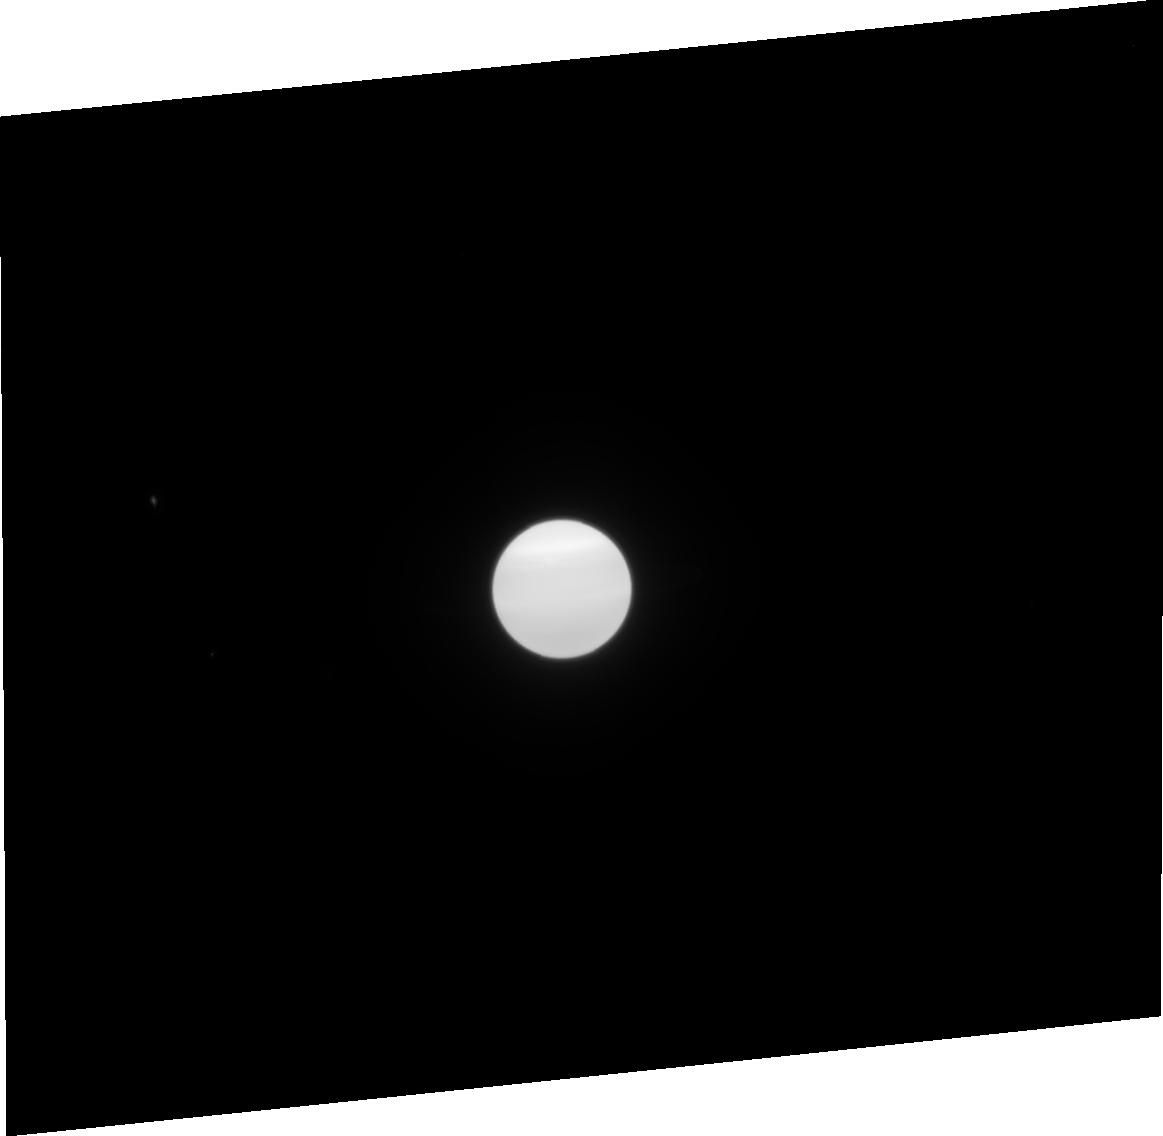
Target: URANUS-NO-MOONS-NEARBY. Instrument: ACS/HRC. Filter: F814W. Exposure: 2 min. Observation ID: j90s21040

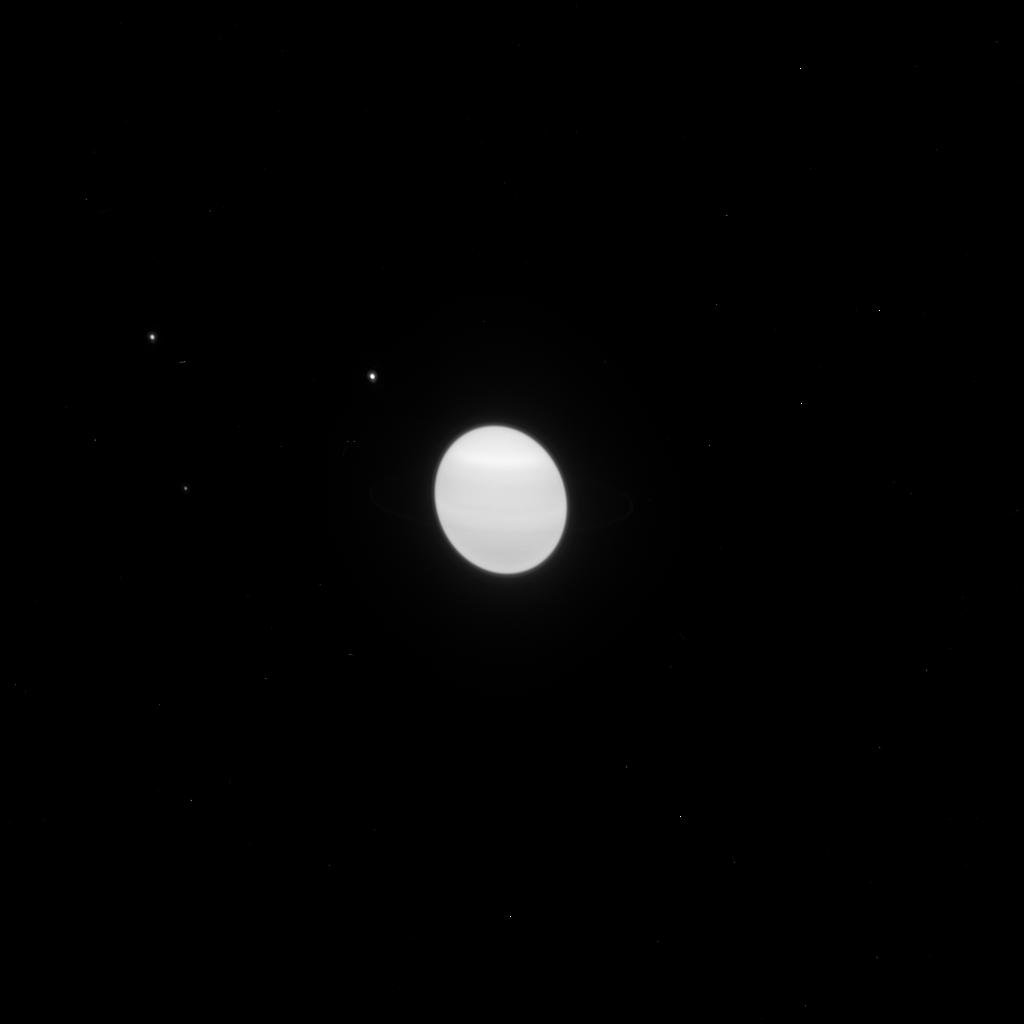
Target: URANUS-CENTER. Instrument: ACS/HRC. Filter: F814W. Exposure: 1 min. Observation ID: j90sb1rqq

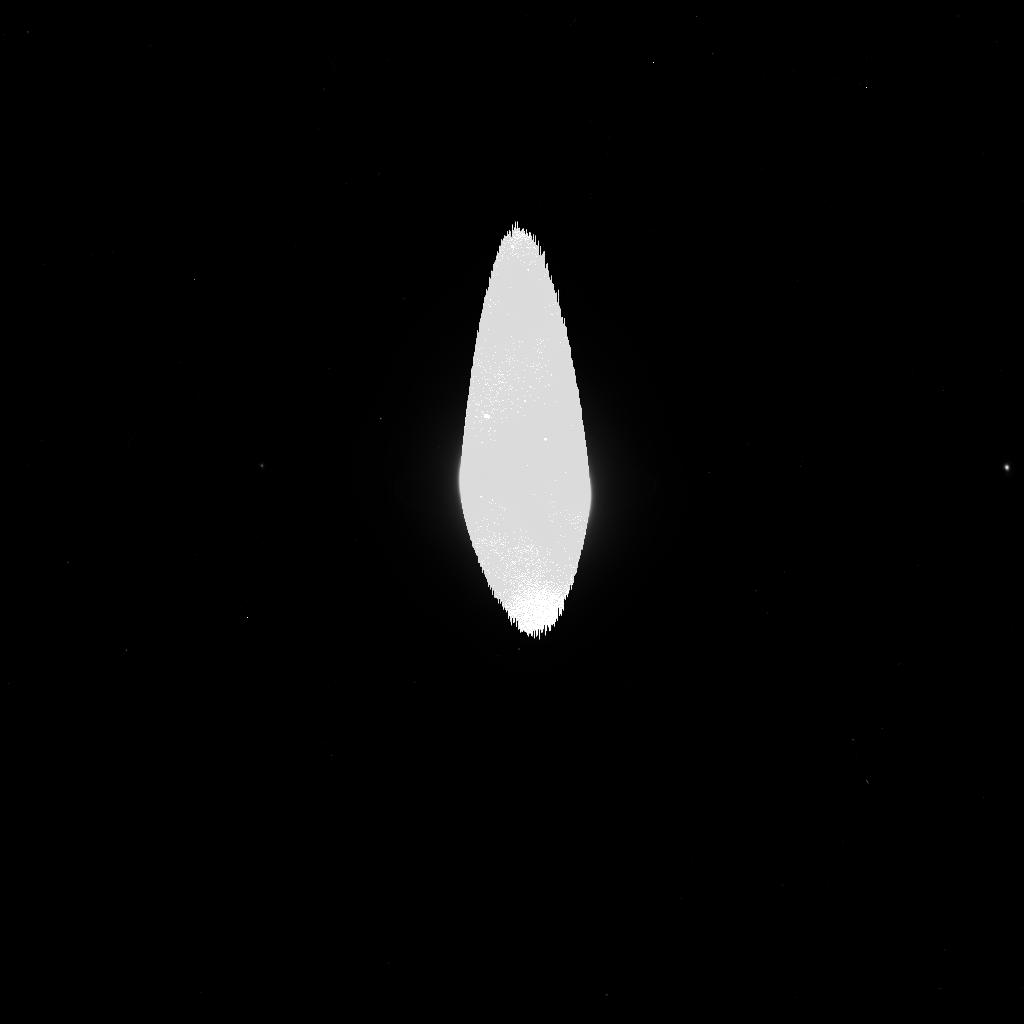
Target: URANUS-CENTER. Instrument: ACS/HRC. Filter: F475W. Exposure: 2 min. Observation ID: j90sb0qeq

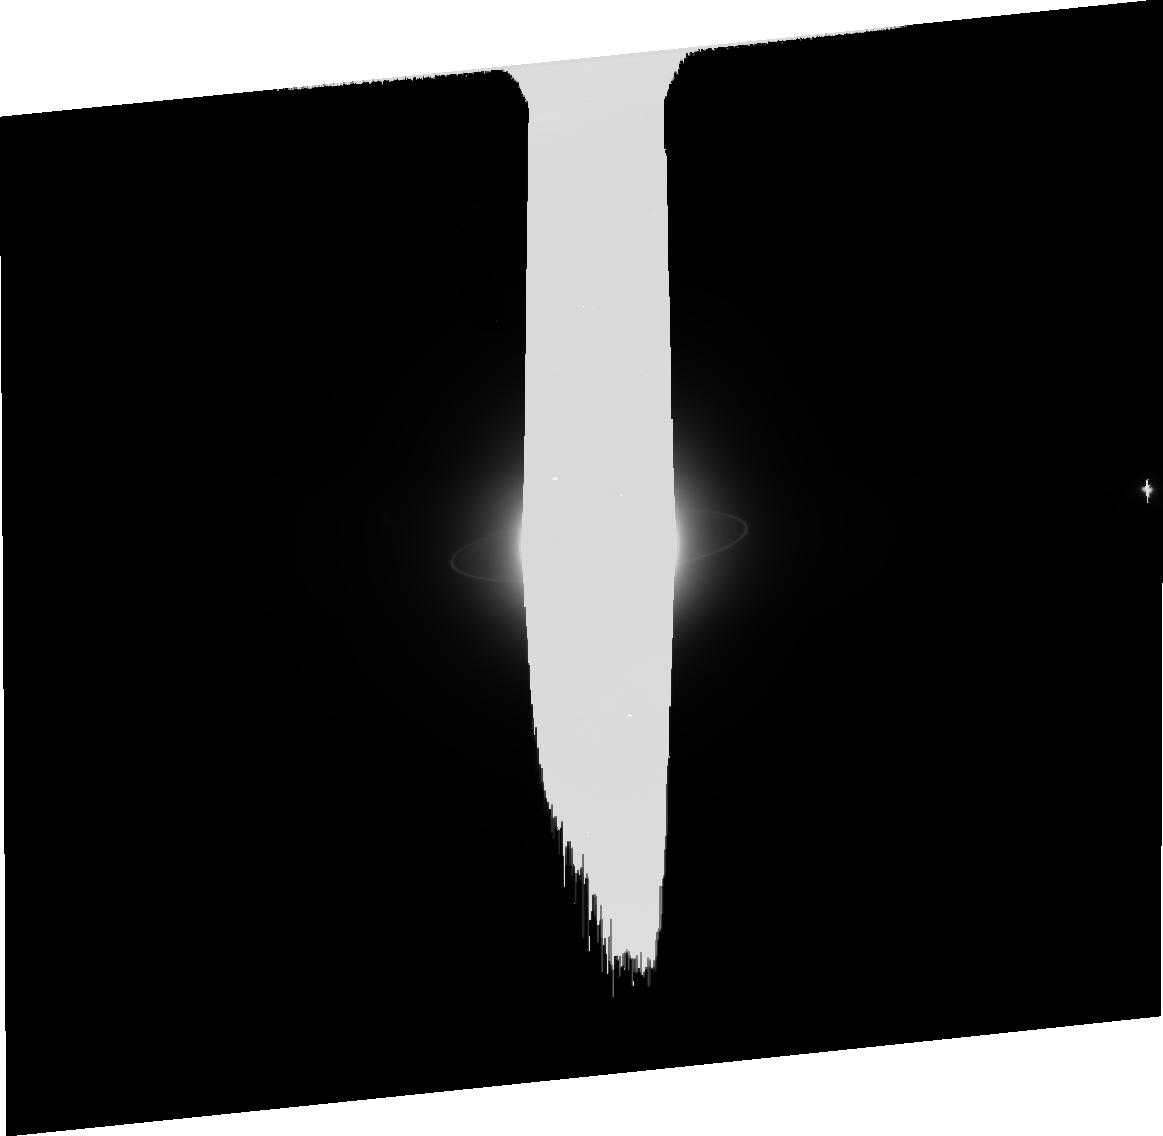
Target: URANUS-CENTER. Instrument: ACS/HRC. Filter: CLEAR1S. Exposure: 17 min. Observation ID: j90sb0010

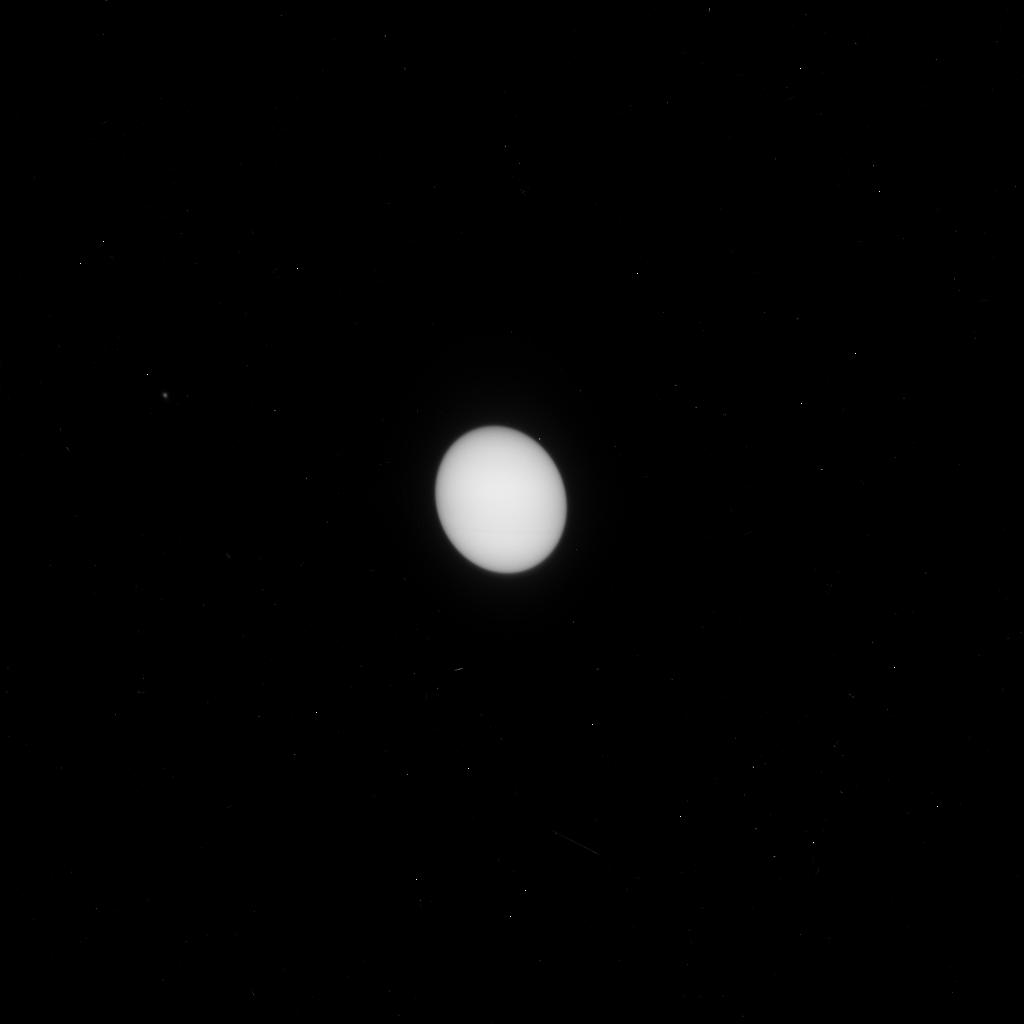
Target: URANUS-CENTER. Instrument: ACS/HRC. Filter: F330W. Exposure: 4 min. Observation ID: j90sb1smq

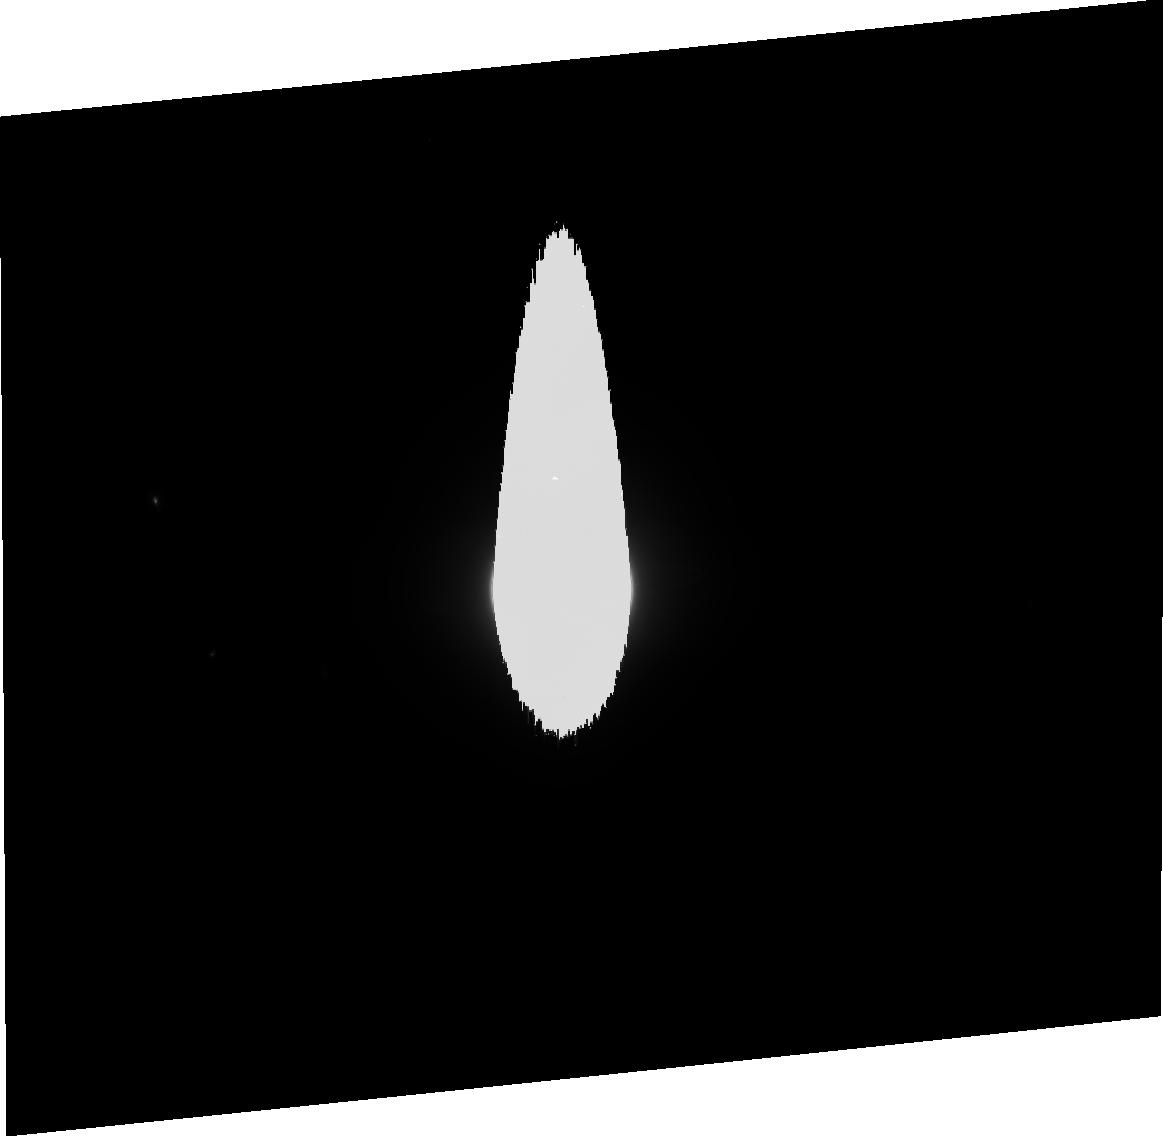
Target: URANUS-NO-MOONS-NEARBY. Instrument: ACS/HRC. Filter: F606W. Exposure: 3 min. Observation ID: j90s21030

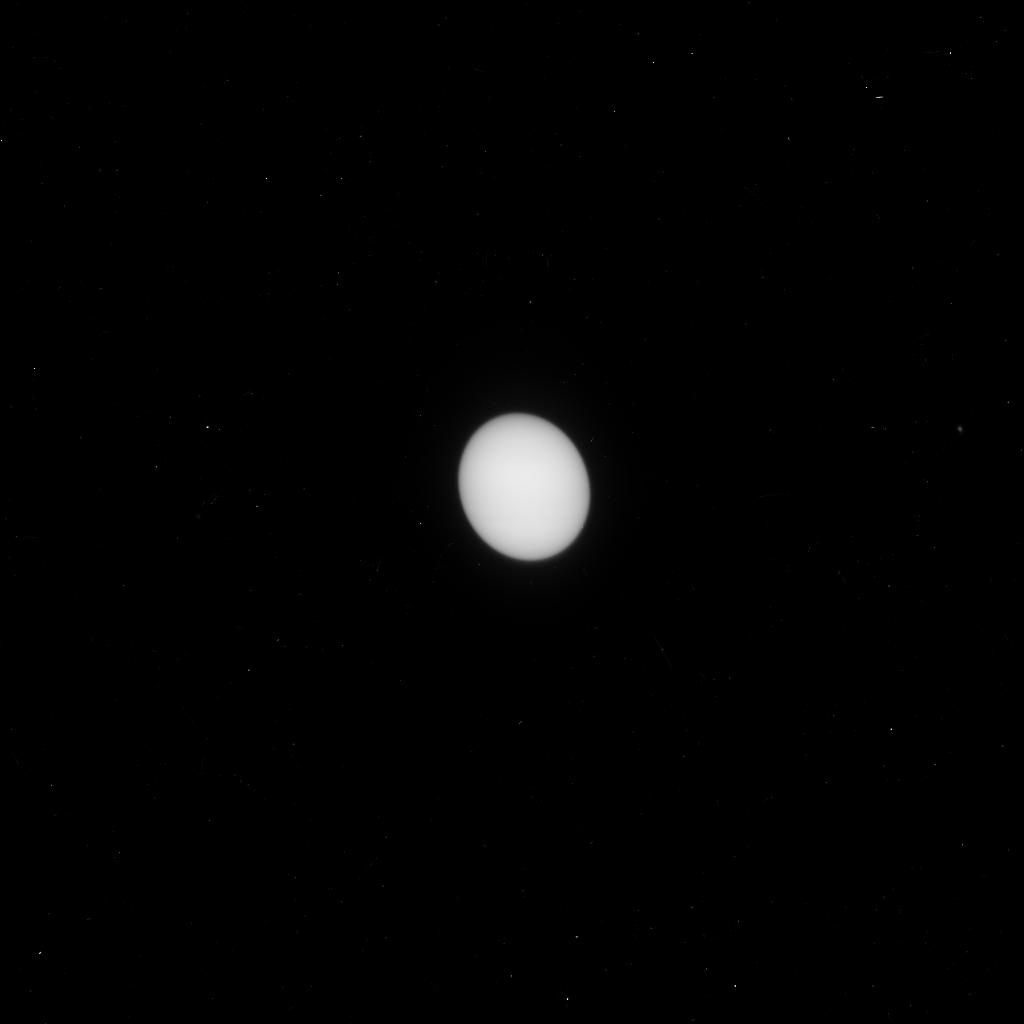
Target: URANUS-CENTER. Instrument: ACS/HRC. Filter: F330W. Exposure: 4 min. Observation ID: j90sb0r0q

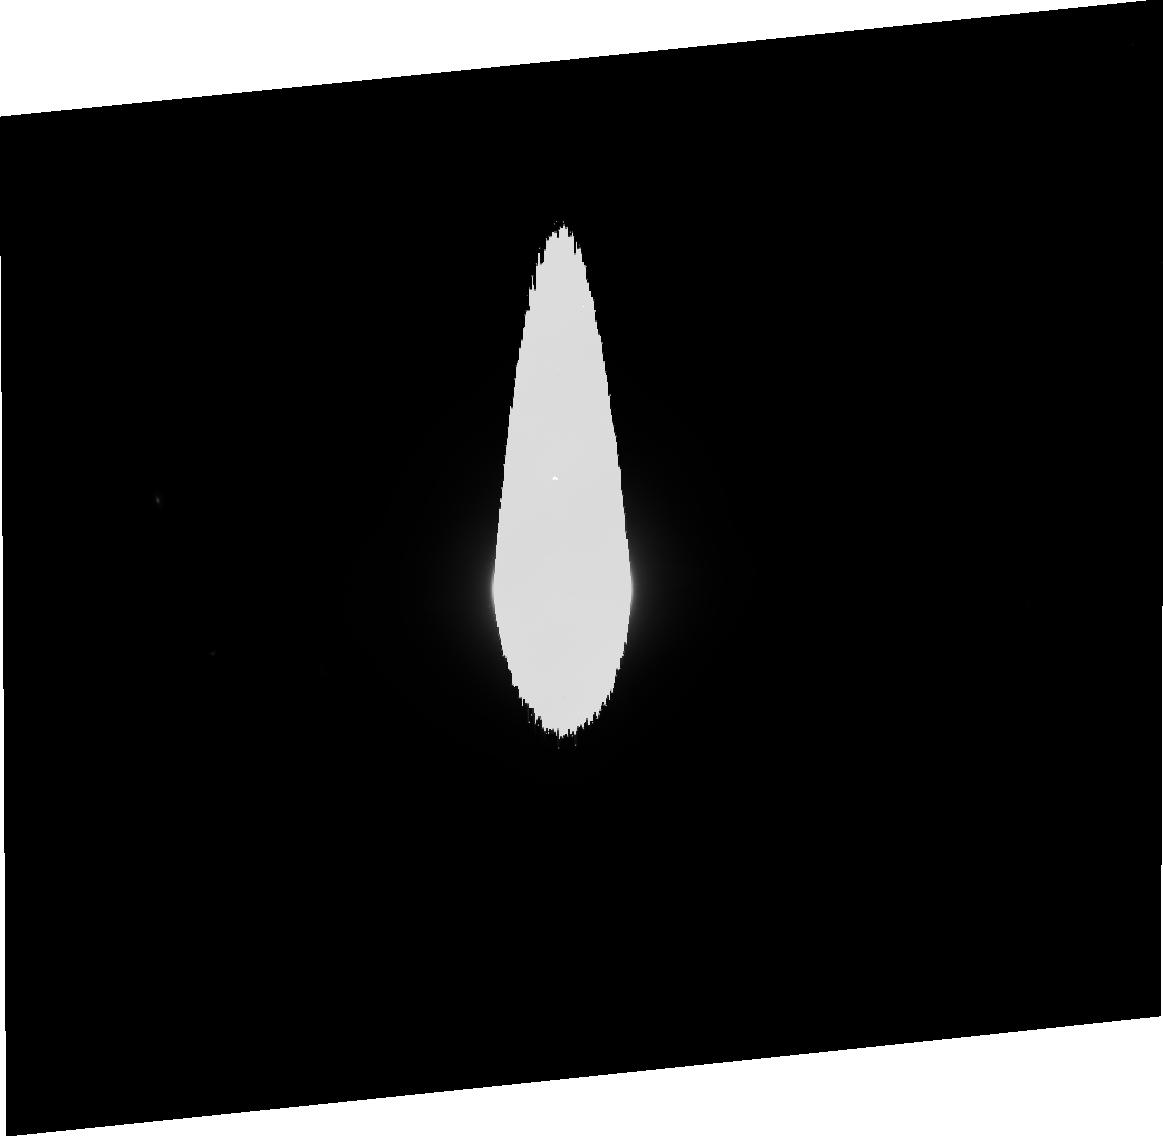
Target: URANUS-NO-MOONS-NEARBY. Instrument: ACS/HRC. Filter: F475W. Exposure: 5 min. Observation ID: j90s21020

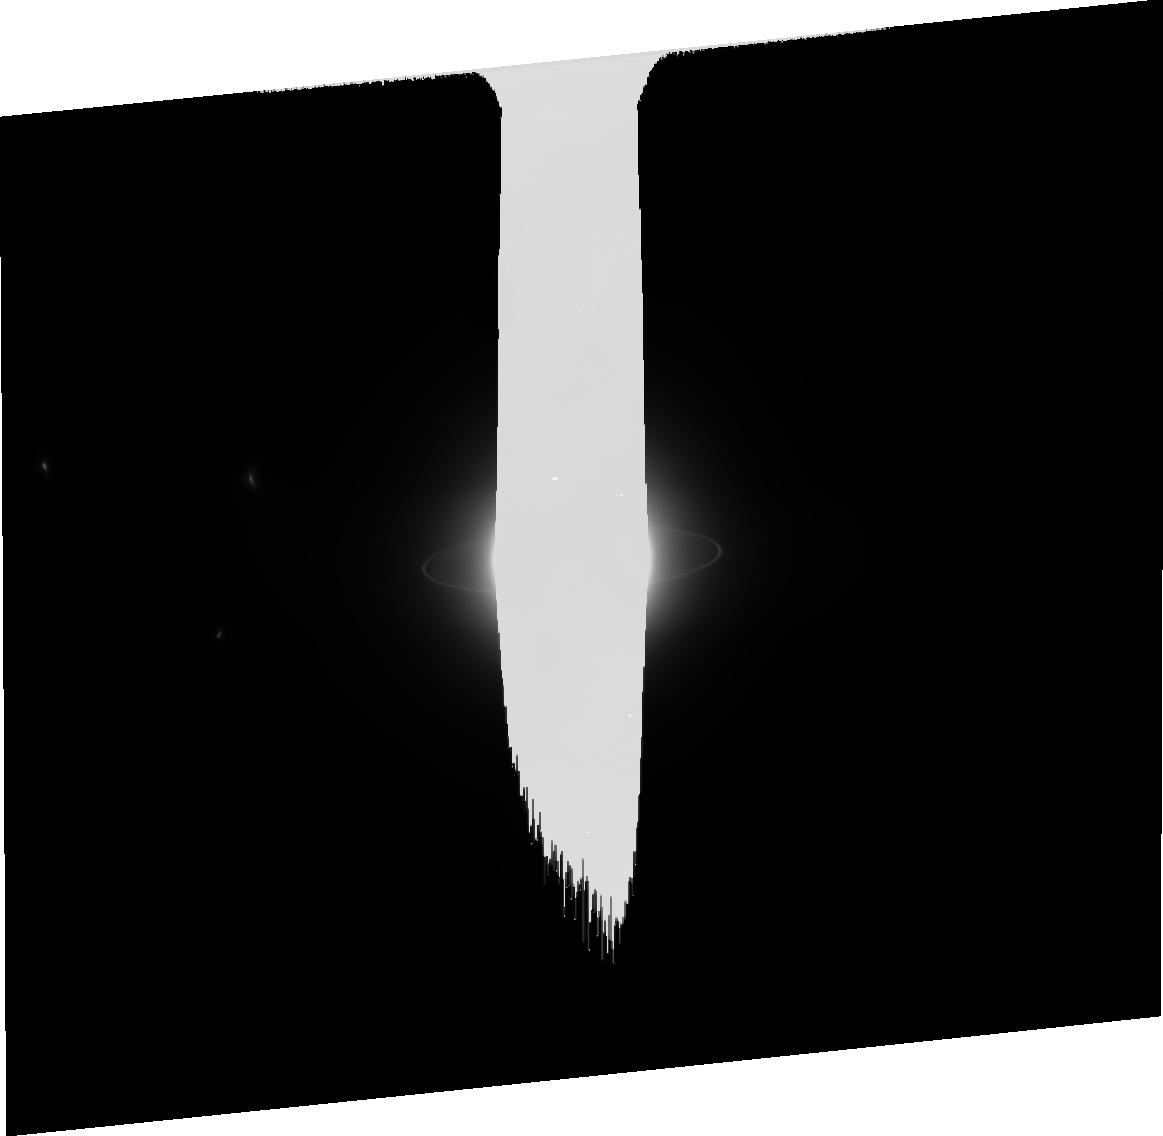
Target: URANUS-CENTER. Instrument: ACS/HRC. Filter: CLEAR1S. Exposure: 17 min. Observation ID: j90sb1060

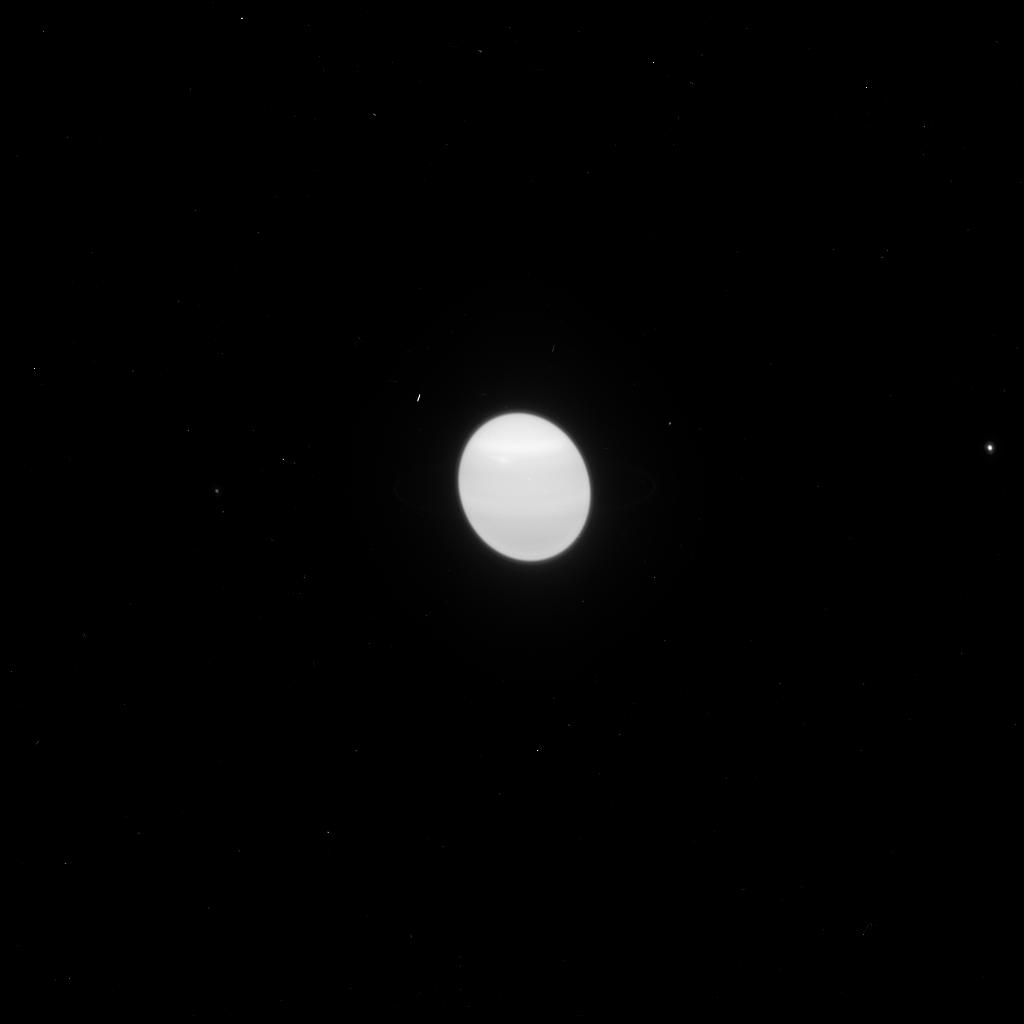
Target: URANUS-CENTER. Instrument: ACS/HRC. Filter: F814W. Exposure: 1 min. Observation ID: j90sb0qpq

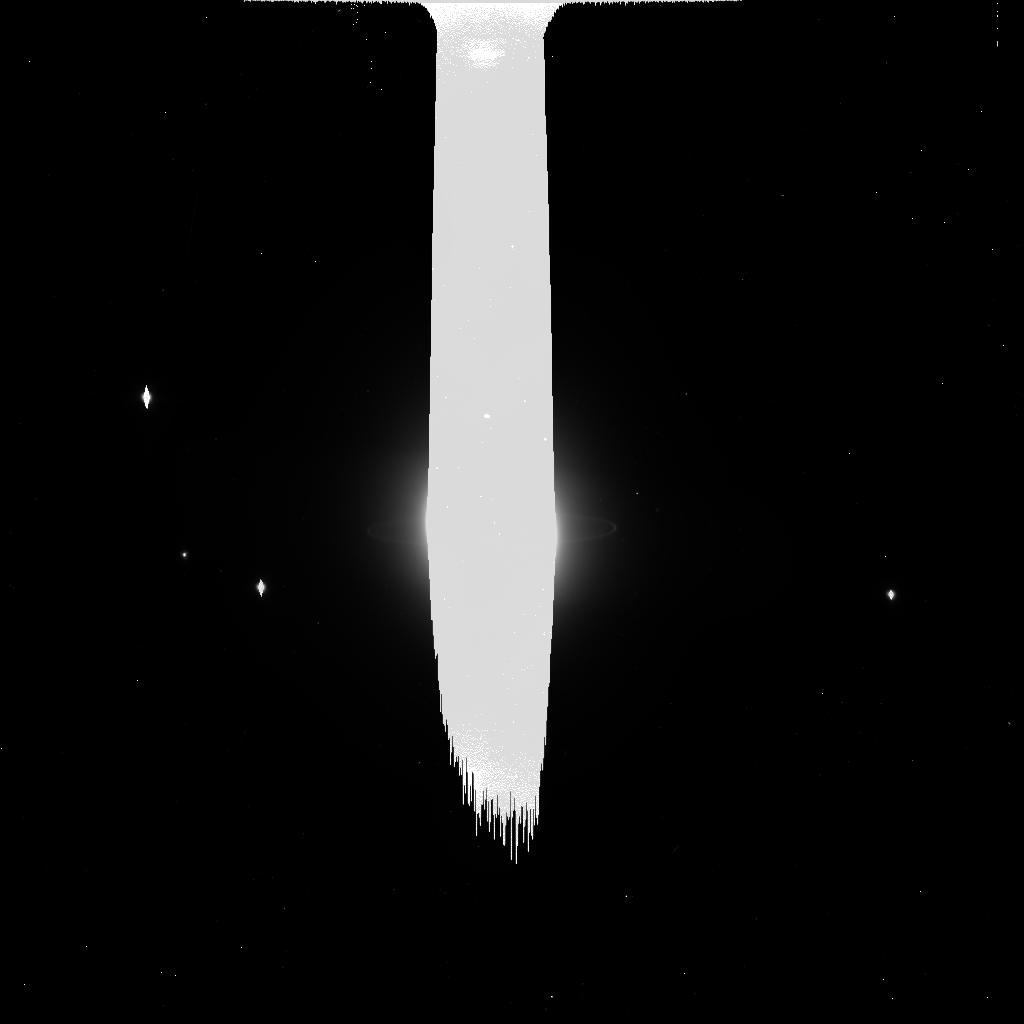
Target: URANUS-NO-MOONS-NEARBY. Instrument: ACS/HRC. Filter: CLEAR1S. Exposure: 3 min. Observation ID: j90s21hfq

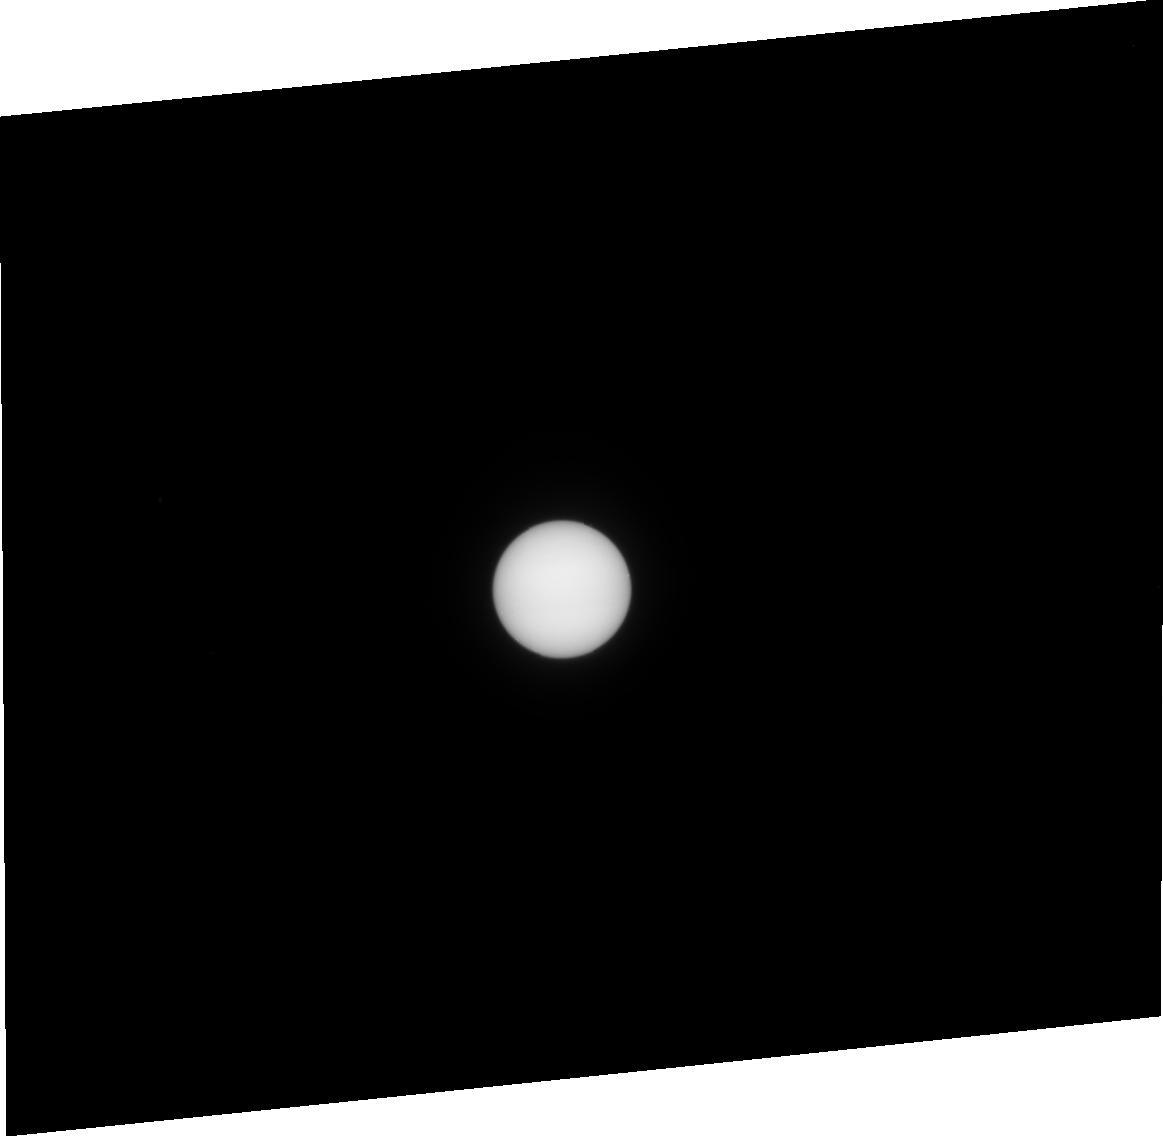
Target: URANUS-NO-MOONS-NEARBY. Instrument: ACS/HRC. Filter: F330W. Exposure: 7 min. Observation ID: j90s21010

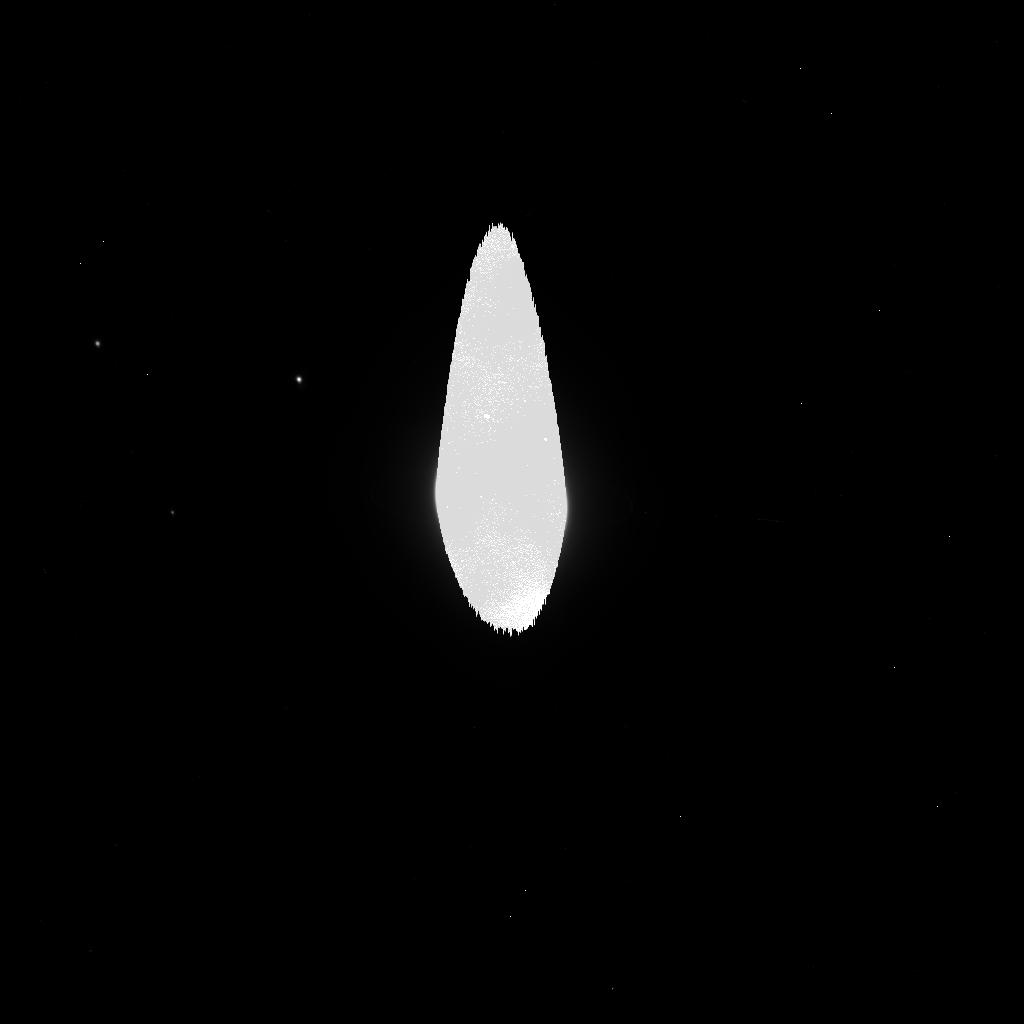
Target: URANUS-CENTER. Instrument: ACS/HRC. Filter: F475W. Exposure: 2 min. Observation ID: j90sb1s0q

Rings of Uranus: Dynamics, Particle Properties and Shepherding Moons (PI: Showalter, Mark R.)

Last year, our Uranian ring and moon observing program (GO-9823) resulted in the discovery of two moons, S/2003 U 1 and S/2003 U 2. We imaged two additional small moons, Ophelia and S/1986 U 10, that had not been seen since the Voyager encounter of 1986. Furthermore, our data show faint arcs and clumps orbiting within the rings, which were not seen by Voyager and are completely unexpected. We employed several "tricks" of the HRC to achieve this remarkable senstivity; specifically, we used the CLEAR filter and oriented the images so that the planet, though vastly overexposed, did not interfere with the ring/moon region of interest to us. This allowed us to detect 25th-magnitude moons circling a 5th-magnitude planet. Now we propose to complete the task by carrying out a comprehensive survey of the system using the same techniques. Our goals are to recover the moons, better discern their orbital elements, and learn more about the dynamics of the ring clumps. In particular, we need to (1) understand the long-term stability of S/2003 U 2, which orbits perilously close to the larger moon Belinda; (2) complete our search for moons, which was only ~ 50% complete last year, and (3) better understand how the clumps and arcs within the ring system might relate to nearby "shepherding" moons, seen or unseen. This program is now a merger of two programs 10275 and 10102. The former is our new program, whereas the latter is the second year of our three-year program to study the light scattering properties of Uranus's rings as they approach their edge-on presentation in 2007.